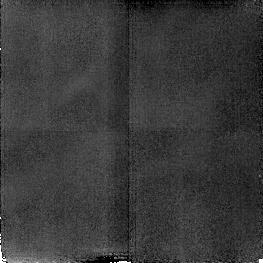
Target: NGC4151
Instrument: NICMOS/NIC2
Filter: F187N
Exposure: 17 min
Observation ID: n4hk18020

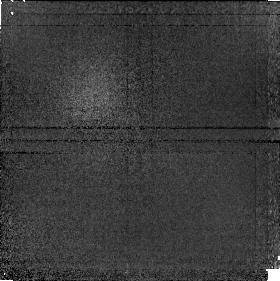
Target: NGC1068
Instrument: NICMOS/NIC1
Filter: F190N
Exposure: 17 min
Observation ID: n4hk08050

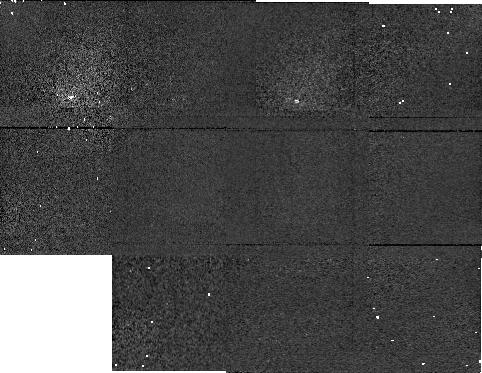
Target: NGC1068BACKGRO
Instrument: NICMOS/NIC1
Filter: F160W
Exposure: 5 min
Observation ID: n4hk02060

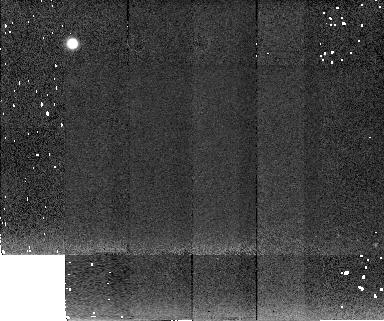
Target: NGC4151BACKGROUND
Instrument: NICMOS/NIC2
Filter: F222M
Exposure: 5 min
Observation ID: n4hk12050

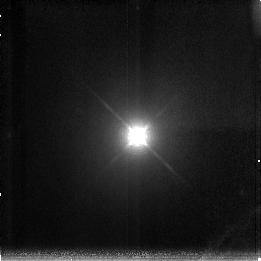
Target: NGC4151
Instrument: NICMOS/NIC3
Filter: F200N
Exposure: 17 min
Observation ID: n4hk17040

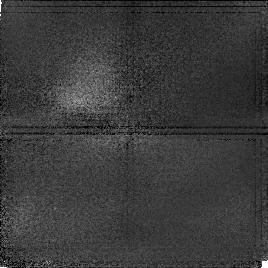
Target: NGC4151
Instrument: NICMOS/NIC1
Filter: F097N
Exposure: 17 min
Observation ID: n4hk13050

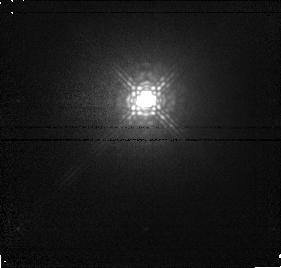
Target: NGC4151
Instrument: NICMOS/NIC1
Filter: F145M
Exposure: 6 min
Observation ID: n4hk14010

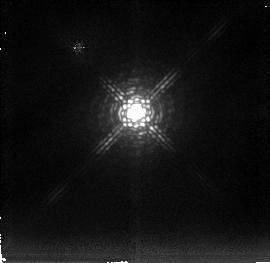
Target: NGC4151
Instrument: NICMOS/NIC2
Filter: F237M
Exposure: 6 min
Observation ID: n4hk12030

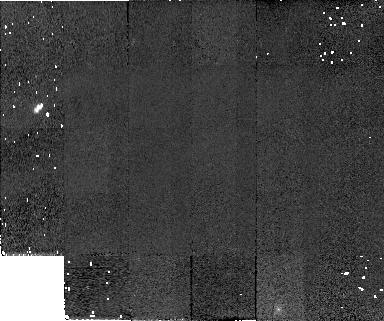
Target: NGC1068BACKGRO
Instrument: NICMOS/NIC2
Filter: F110W
Exposure: 5 min
Observation ID: n4hk02070

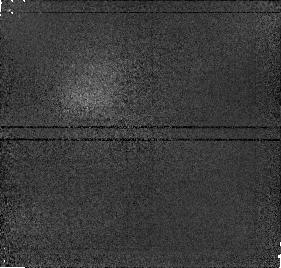
Target: NGC4151
Instrument: NICMOS/NIC1
Filter: F166N
Exposure: 6 min
Observation ID: n4hk12040

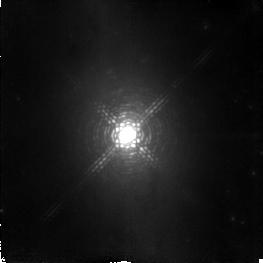
Target: NGC1068
Instrument: NICMOS/NIC2
Filter: F215N
Exposure: 17 min
Observation ID: n4hk06040

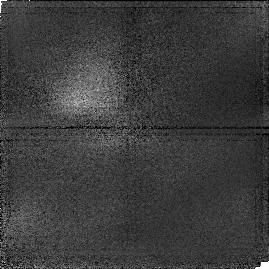
Target: NGC4151
Instrument: NICMOS/NIC1
Filter: F095N
Exposure: 17 min
Observation ID: n4hk13020

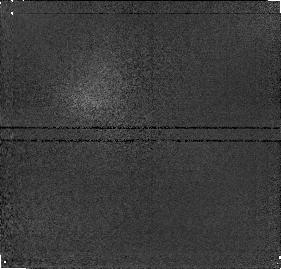
Target: NGC1068
Instrument: NICMOS/NIC1
Filter: F164N
Exposure: 6 min
Observation ID: n4hk03020

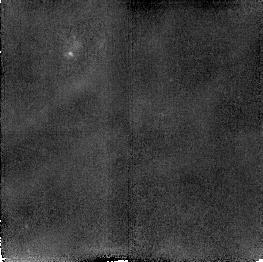
Target: NGC1068
Instrument: NICMOS/NIC2
Filter: F212N
Exposure: 17 min
Observation ID: n4hk07020

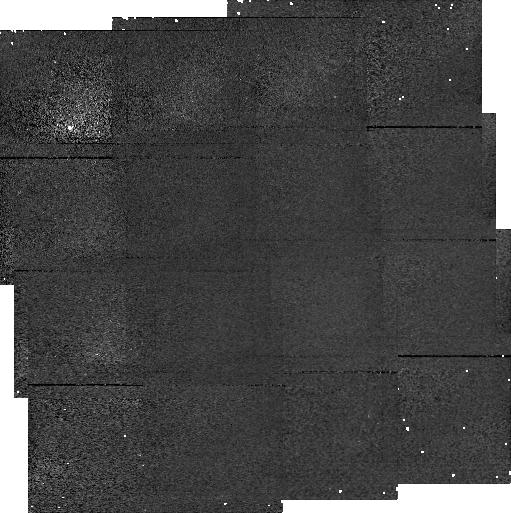
Target: NGC4151BACKGROUND
Instrument: NICMOS/NIC1
Filter: F110M
Exposure: 14 min
Observation ID: n4hk10040

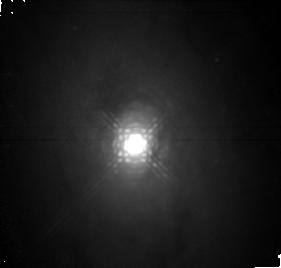
Target: NGC1068
Instrument: NICMOS/NIC1
Filter: F170M
Exposure: 6 min
Observation ID: n4hk05030

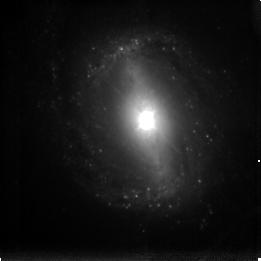
Target: NGC1068
Instrument: NICMOS/NIC3
Filter: F196N
Exposure: 17 min
Observation ID: n4hk08010

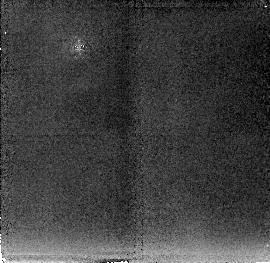
Target: NGC4151
Instrument: NICMOS/NIC2
Filter: F222M
Exposure: 6 min
Observation ID: n4hk14020

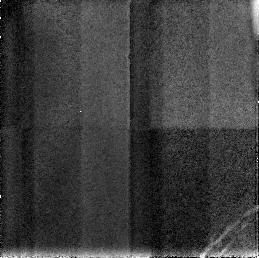
Target: NGC4151
Instrument: NICMOS/NIC3
Filter: F190N
Exposure: 17 min
Observation ID: n4hk15060

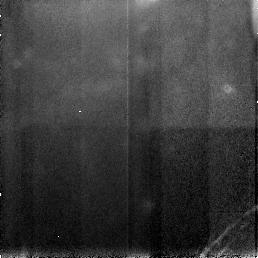
Target: NGC1068
Instrument: NICMOS/NIC3
Filter: F187N
Exposure: 17 min
Observation ID: n4hk09030

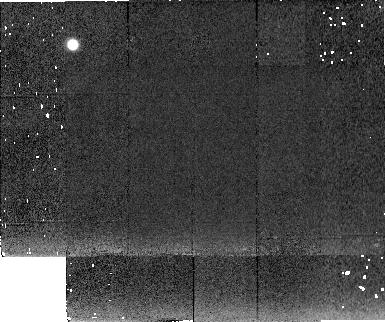
Target: NGC1068BACKGRO
Instrument: NICMOS/NIC2
Filter: F222M
Exposure: 5 min
Observation ID: n4hk05060

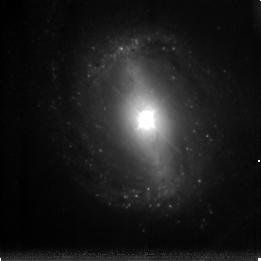
Target: NGC1068
Instrument: NICMOS/NIC3
Filter: F200N
Exposure: 17 min
Observation ID: n4hk08040

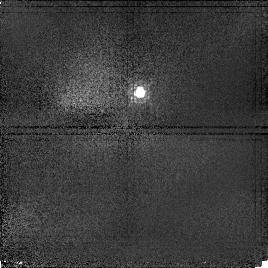
Target: NGC4151
Instrument: NICMOS/NIC1
Filter: F097N
Exposure: 17 min
Observation ID: n4hk18040

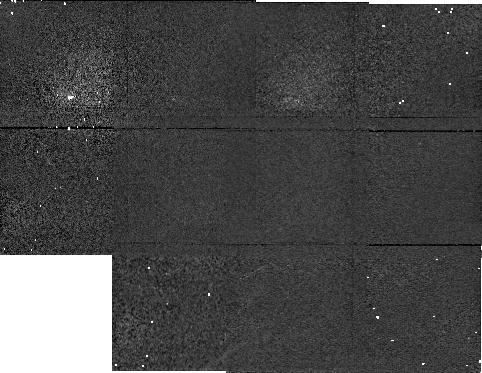
Target: NGC4151BACKGROUND
Instrument: NICMOS/NIC1
Filter: F160W
Exposure: 5 min
Observation ID: n4hk11060

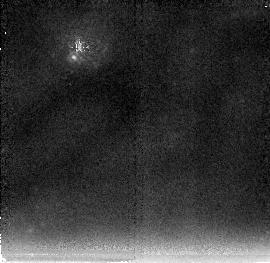
Target: NGC1068
Instrument: NICMOS/NIC2
Filter: F237M
Exposure: 6 min
Observation ID: n4hk05040

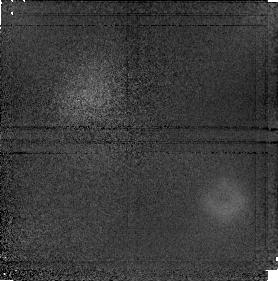
Target: NGC1068
Instrument: NICMOS/NIC1
Filter: F187N
Exposure: 17 min
Observation ID: n4hk08020

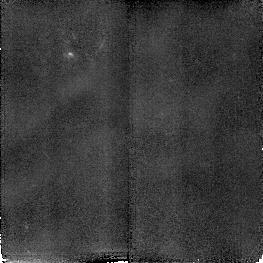
Target: NGC1068
Instrument: NICMOS/NIC2
Filter: F190N
Exposure: 17 min
Observation ID: n4hk09050

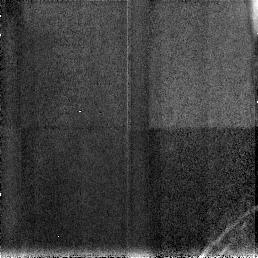
Target: NGC4151
Instrument: NICMOS/NIC3
Filter: F190N
Exposure: 17 min
Observation ID: n4hk18060

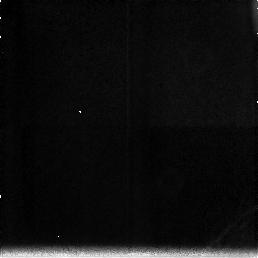
Target: NGC4151
Instrument: NICMOS/NIC3
Filter: F212N
Exposure: 17 min
Observation ID: n4hk13030

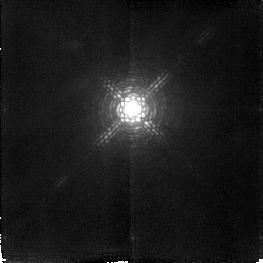
Target: NGC4151
Instrument: NICMOS/NIC2
Filter: F212N
Exposure: 17 min
Observation ID: n4hk15010

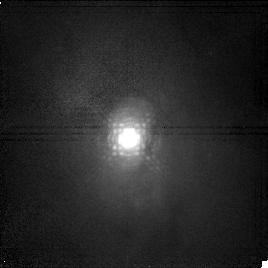
Target: NGC1068
Instrument: NICMOS/NIC1
Filter: F166N
Exposure: 17 min
Observation ID: n4hk07040

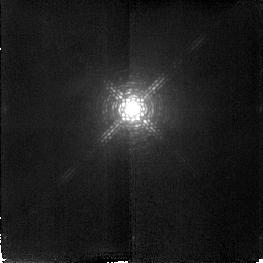
Target: NGC4151
Instrument: NICMOS/NIC2
Filter: F190N
Exposure: 17 min
Observation ID: n4hk13040

LINE AND CONTINUUM INVESTIGATION OF NGC 1068 AND NGC 4151 (PI: Thompson, Rodger I.)

NGC 1068 and NGC 4151 are two of the brightest, nearest and most studied AGNs. This program studies the high resolution morphology of the continuum and line emission in these two galaxies. The continuum studies will determine the stellar and non-stellar luminosity distribution in the galaxies. The shorter wavelengths in each galaxy have significant stellar contributions to the luminosity as is demonstrated by their spectra. The longer wavelengths are dominated by non-stellar emission. In addition we will be looking at the stellar content by utilizing the CO continuum and band filters. NGC 1068 has a significant stellar CO absorption while NGC 4151 does not. The lines to be studied in each galaxy are Paschen Alpha, [S III] .9531, [Fe II] 1.64, H2 S1 2.12 and [Si VI] 1.96. Many of these line have different forms of excitation and map out the regions of high ionization radiation, intermediate ionization zones and collisional shocks. The parallel NICMOS fields at each pointing are in the galaxy and are part of the overall line emission region morphology scientific program.